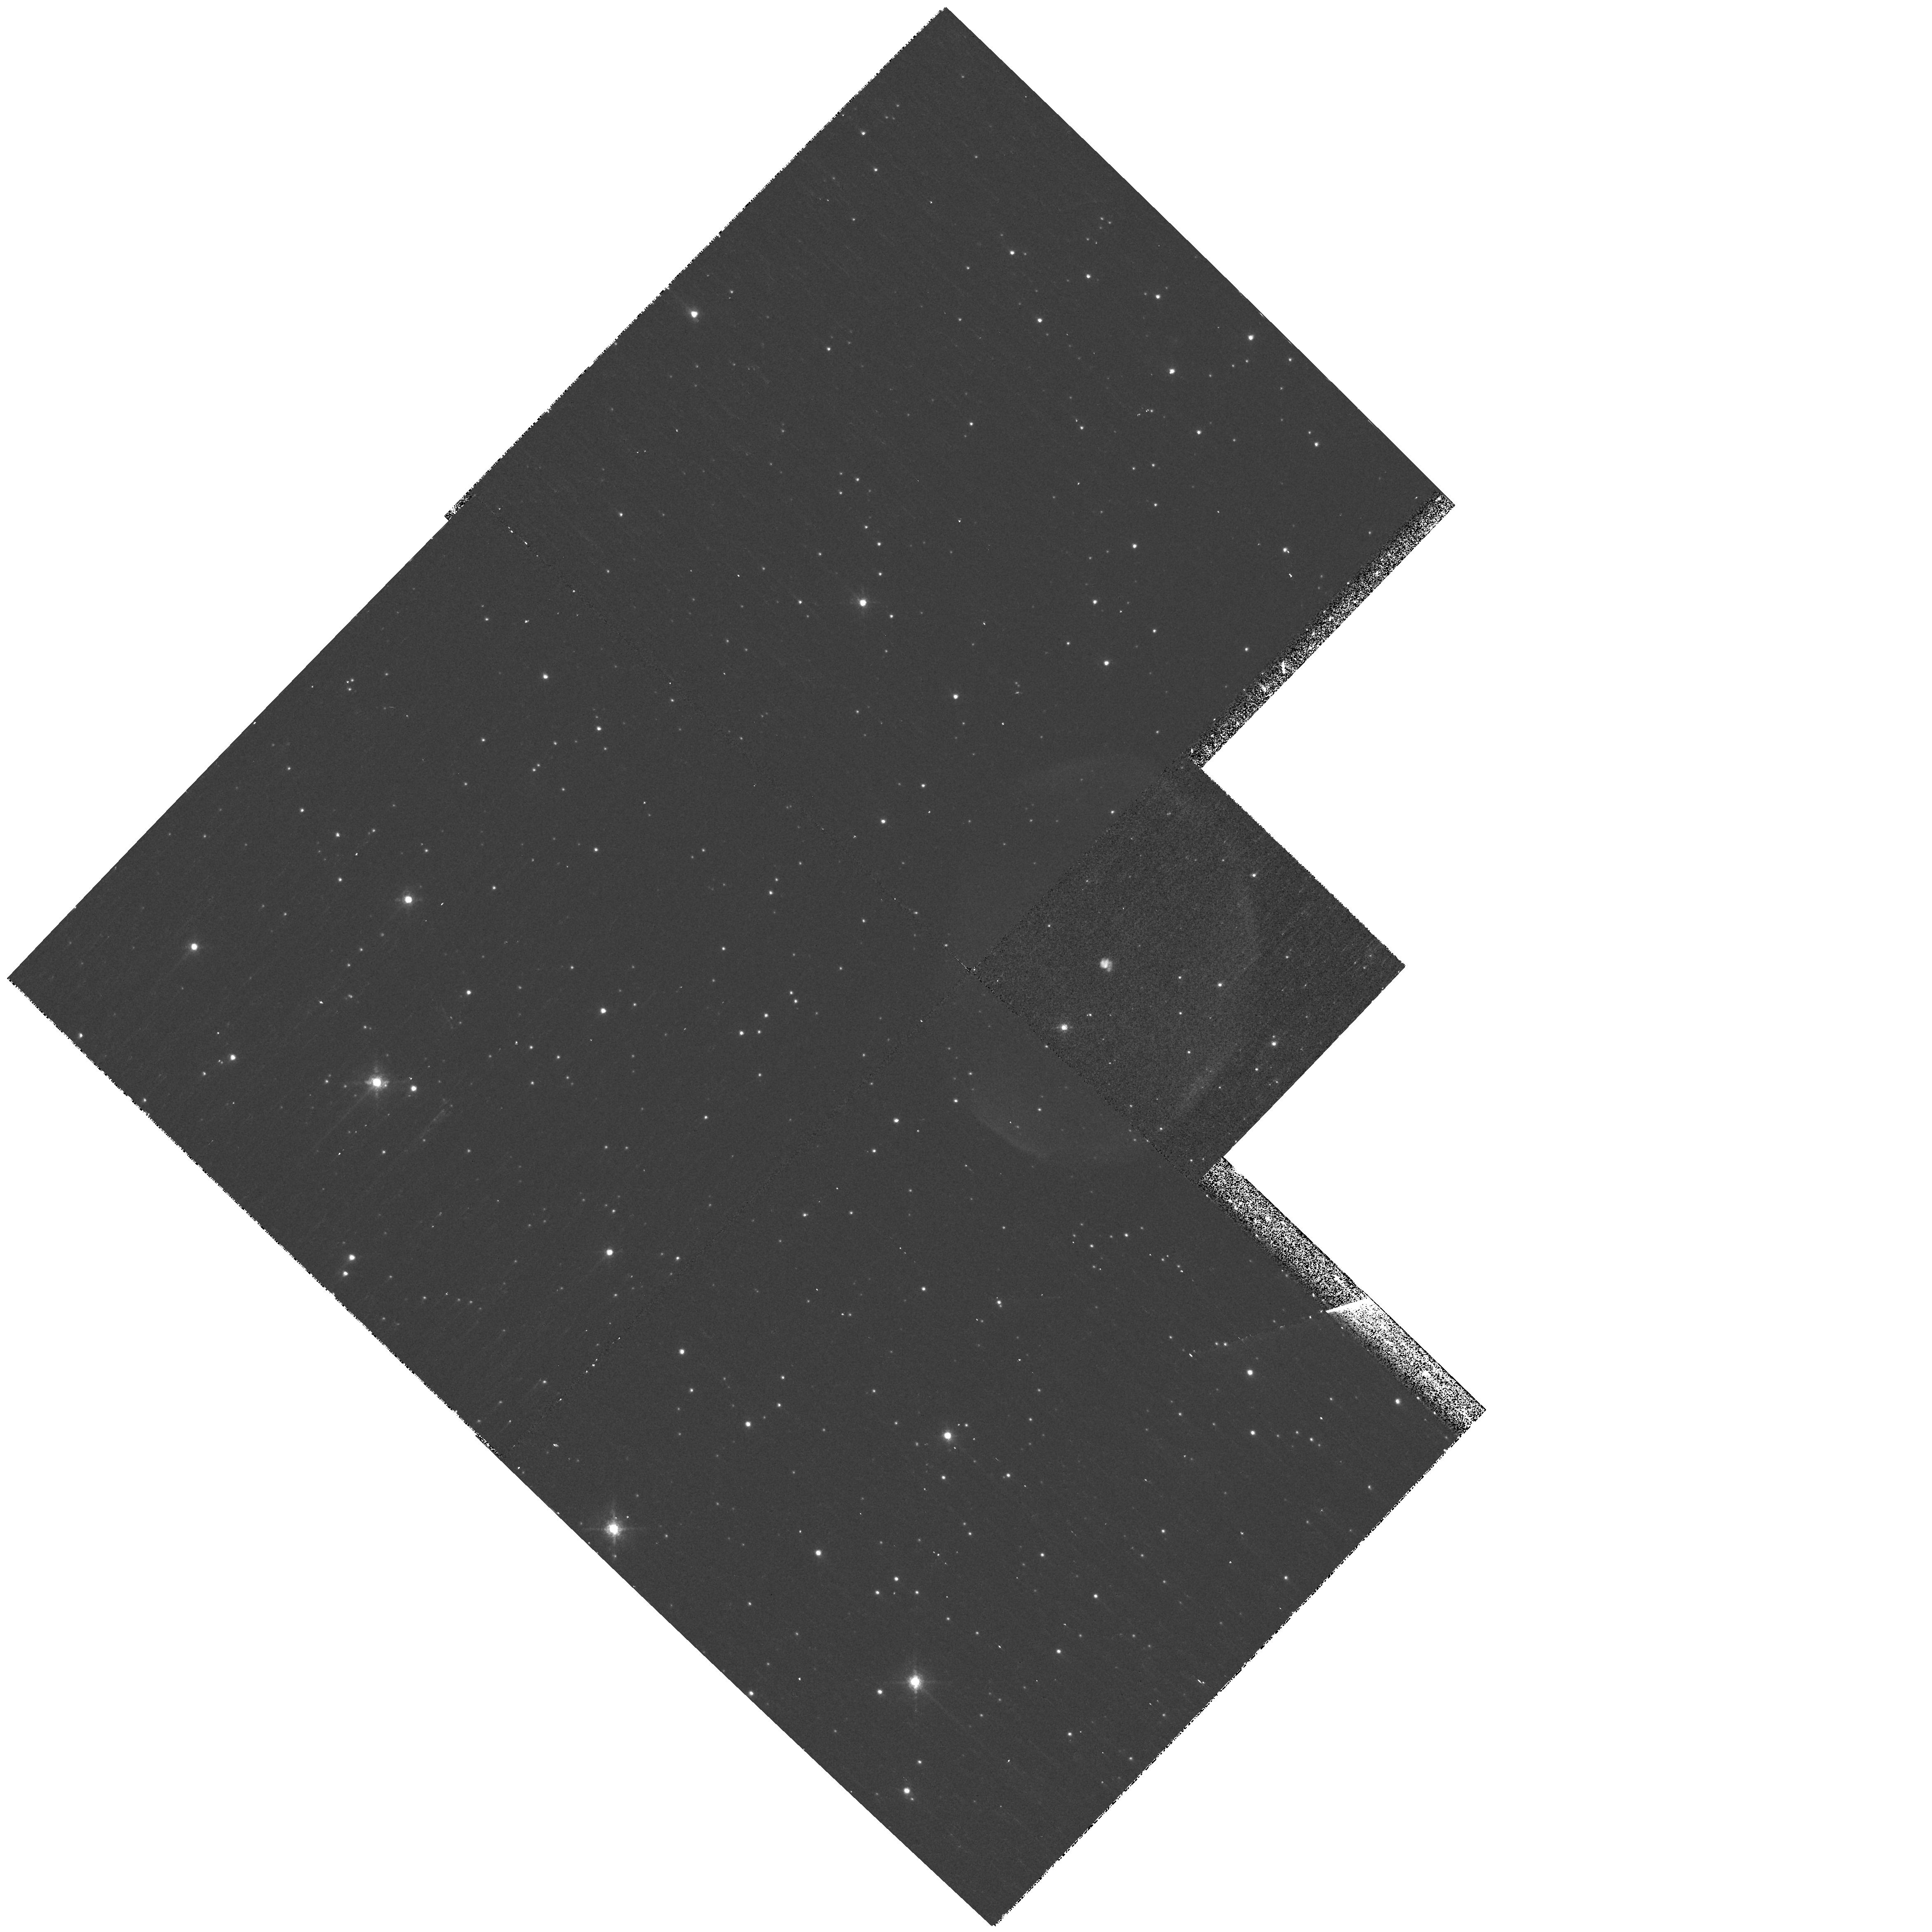
Target: V605-AQL. Instrument: WFPC2/PC. Filter: F658N. Exposure: 20 min. Observation ID: hst_11985_01_wfpc2_pc_f658n_uba801

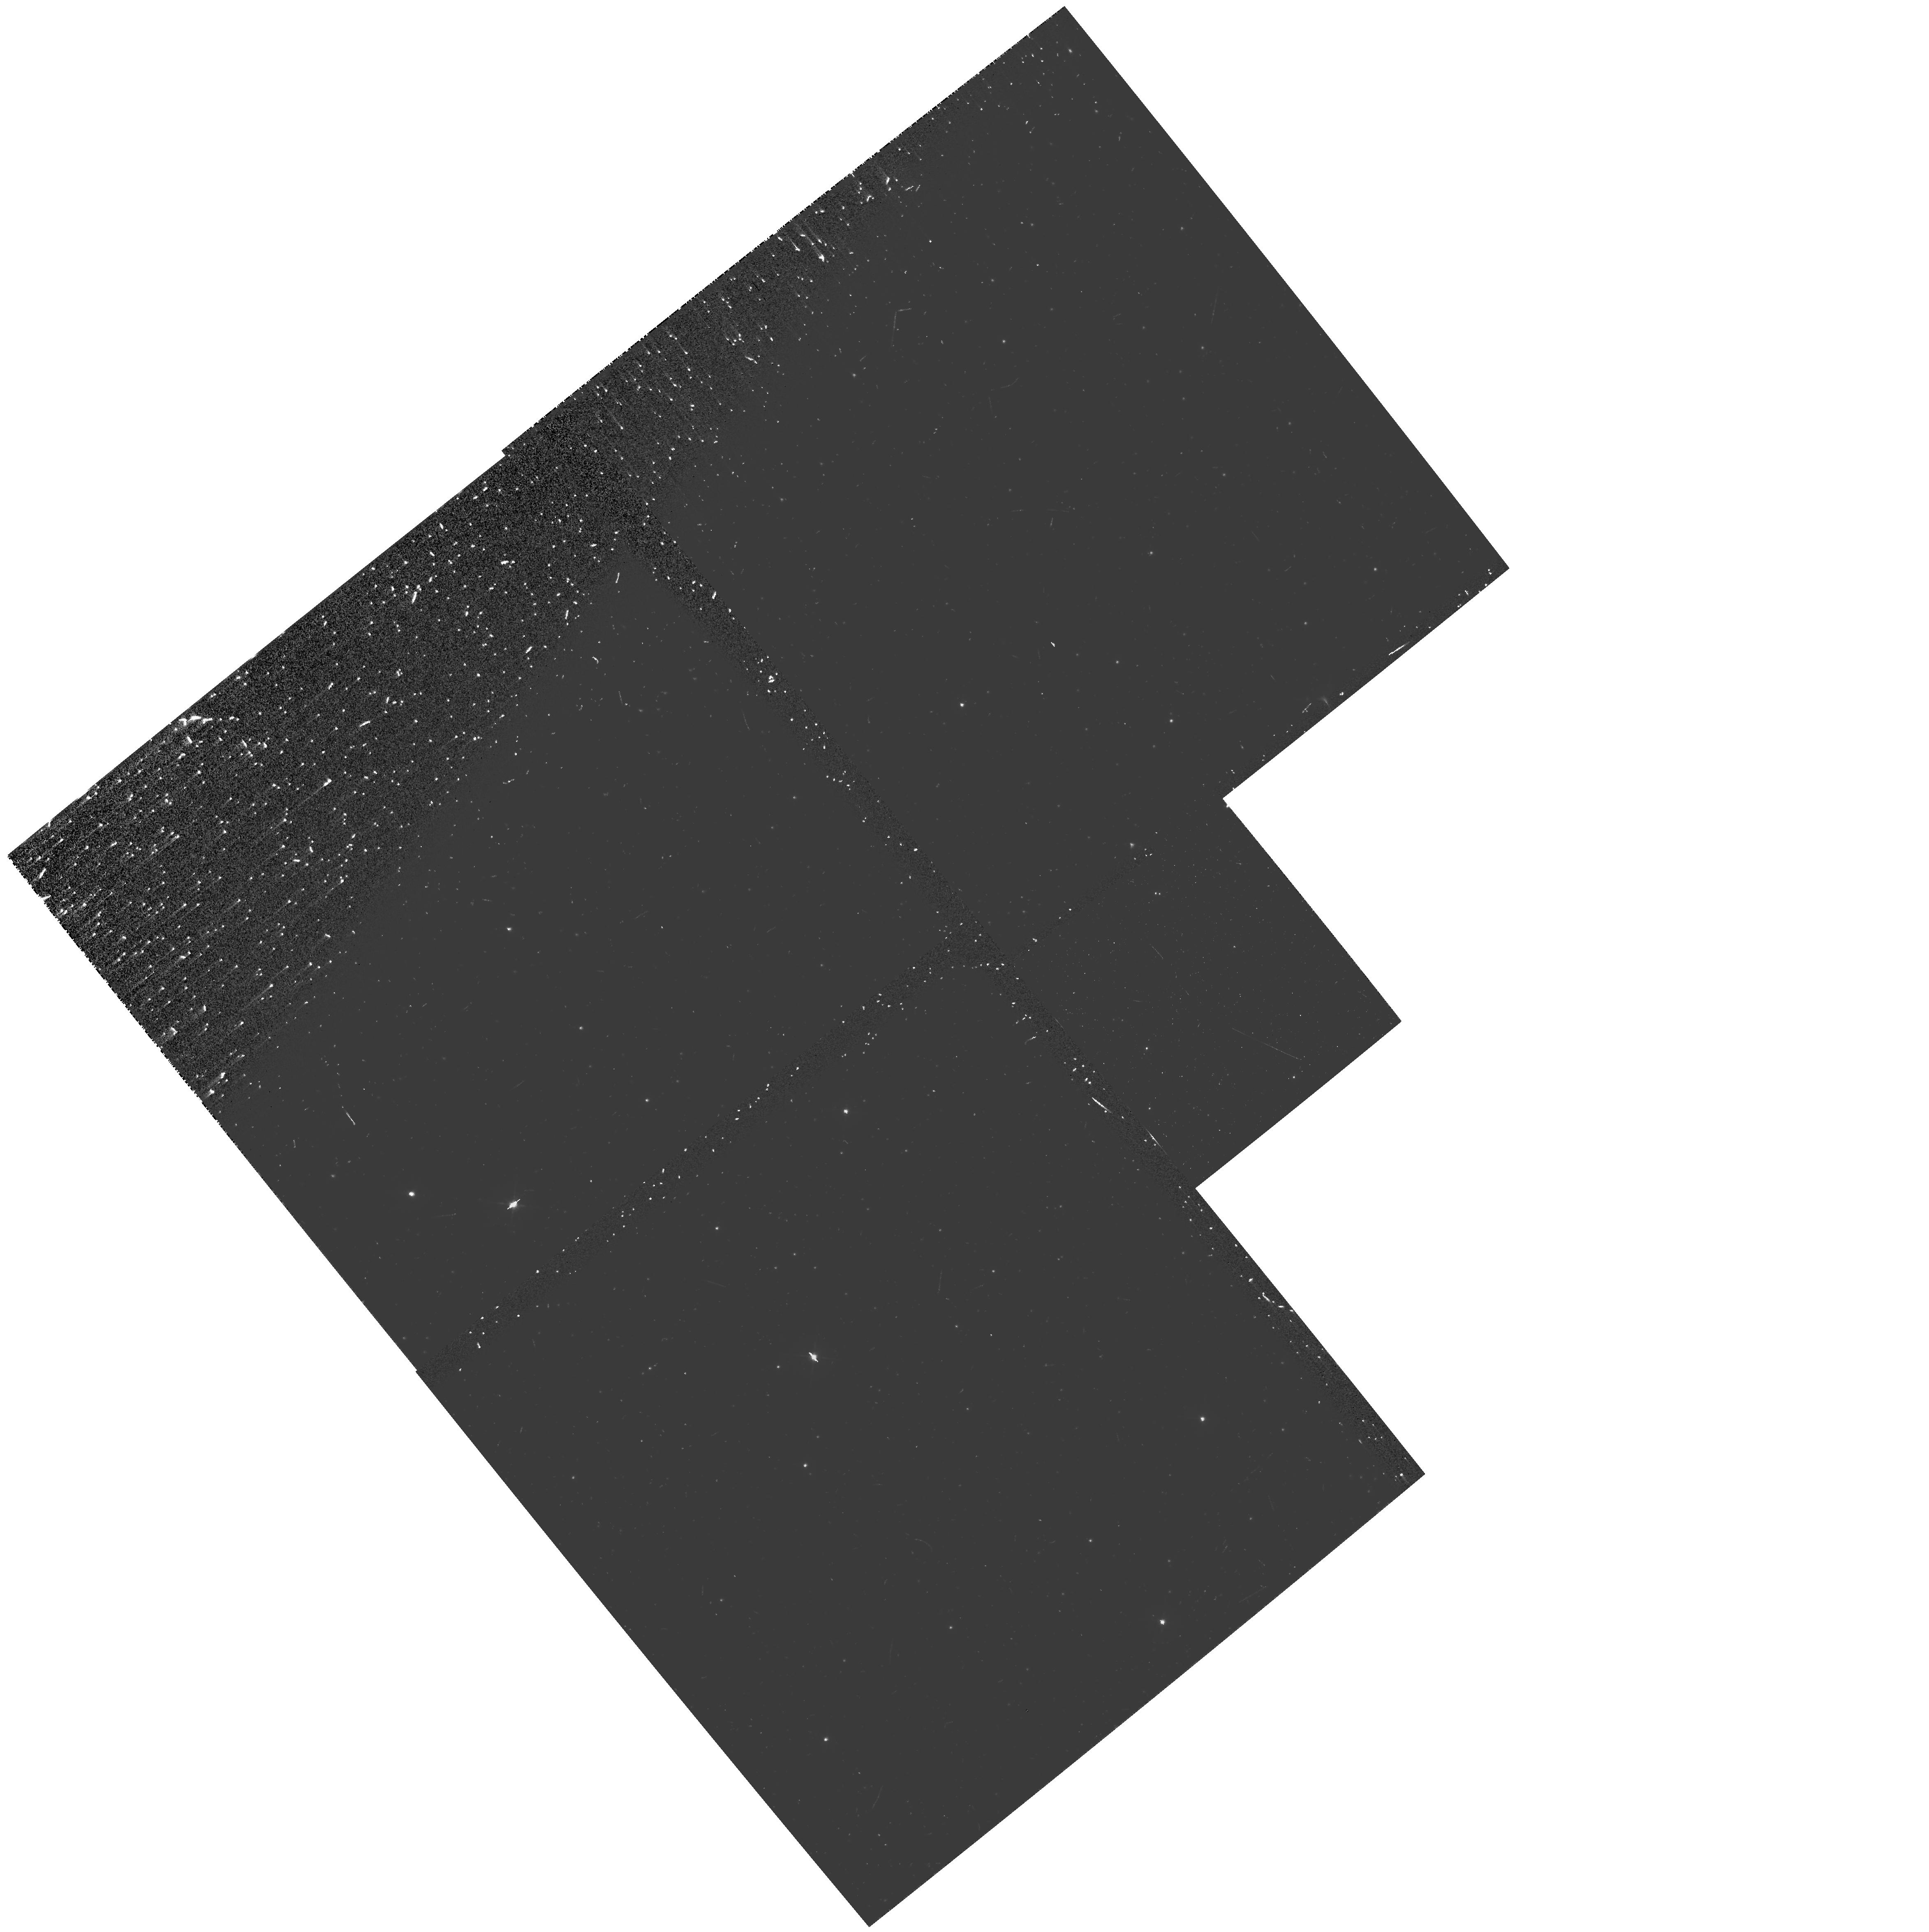
Target: V605-AQL. Instrument: WFPC2/PC. Filter: F547M-POLQP15. Exposure: 17 min. Observation ID: hst_11985_02_wfpc2_pc_f547m-polqp15_uba802

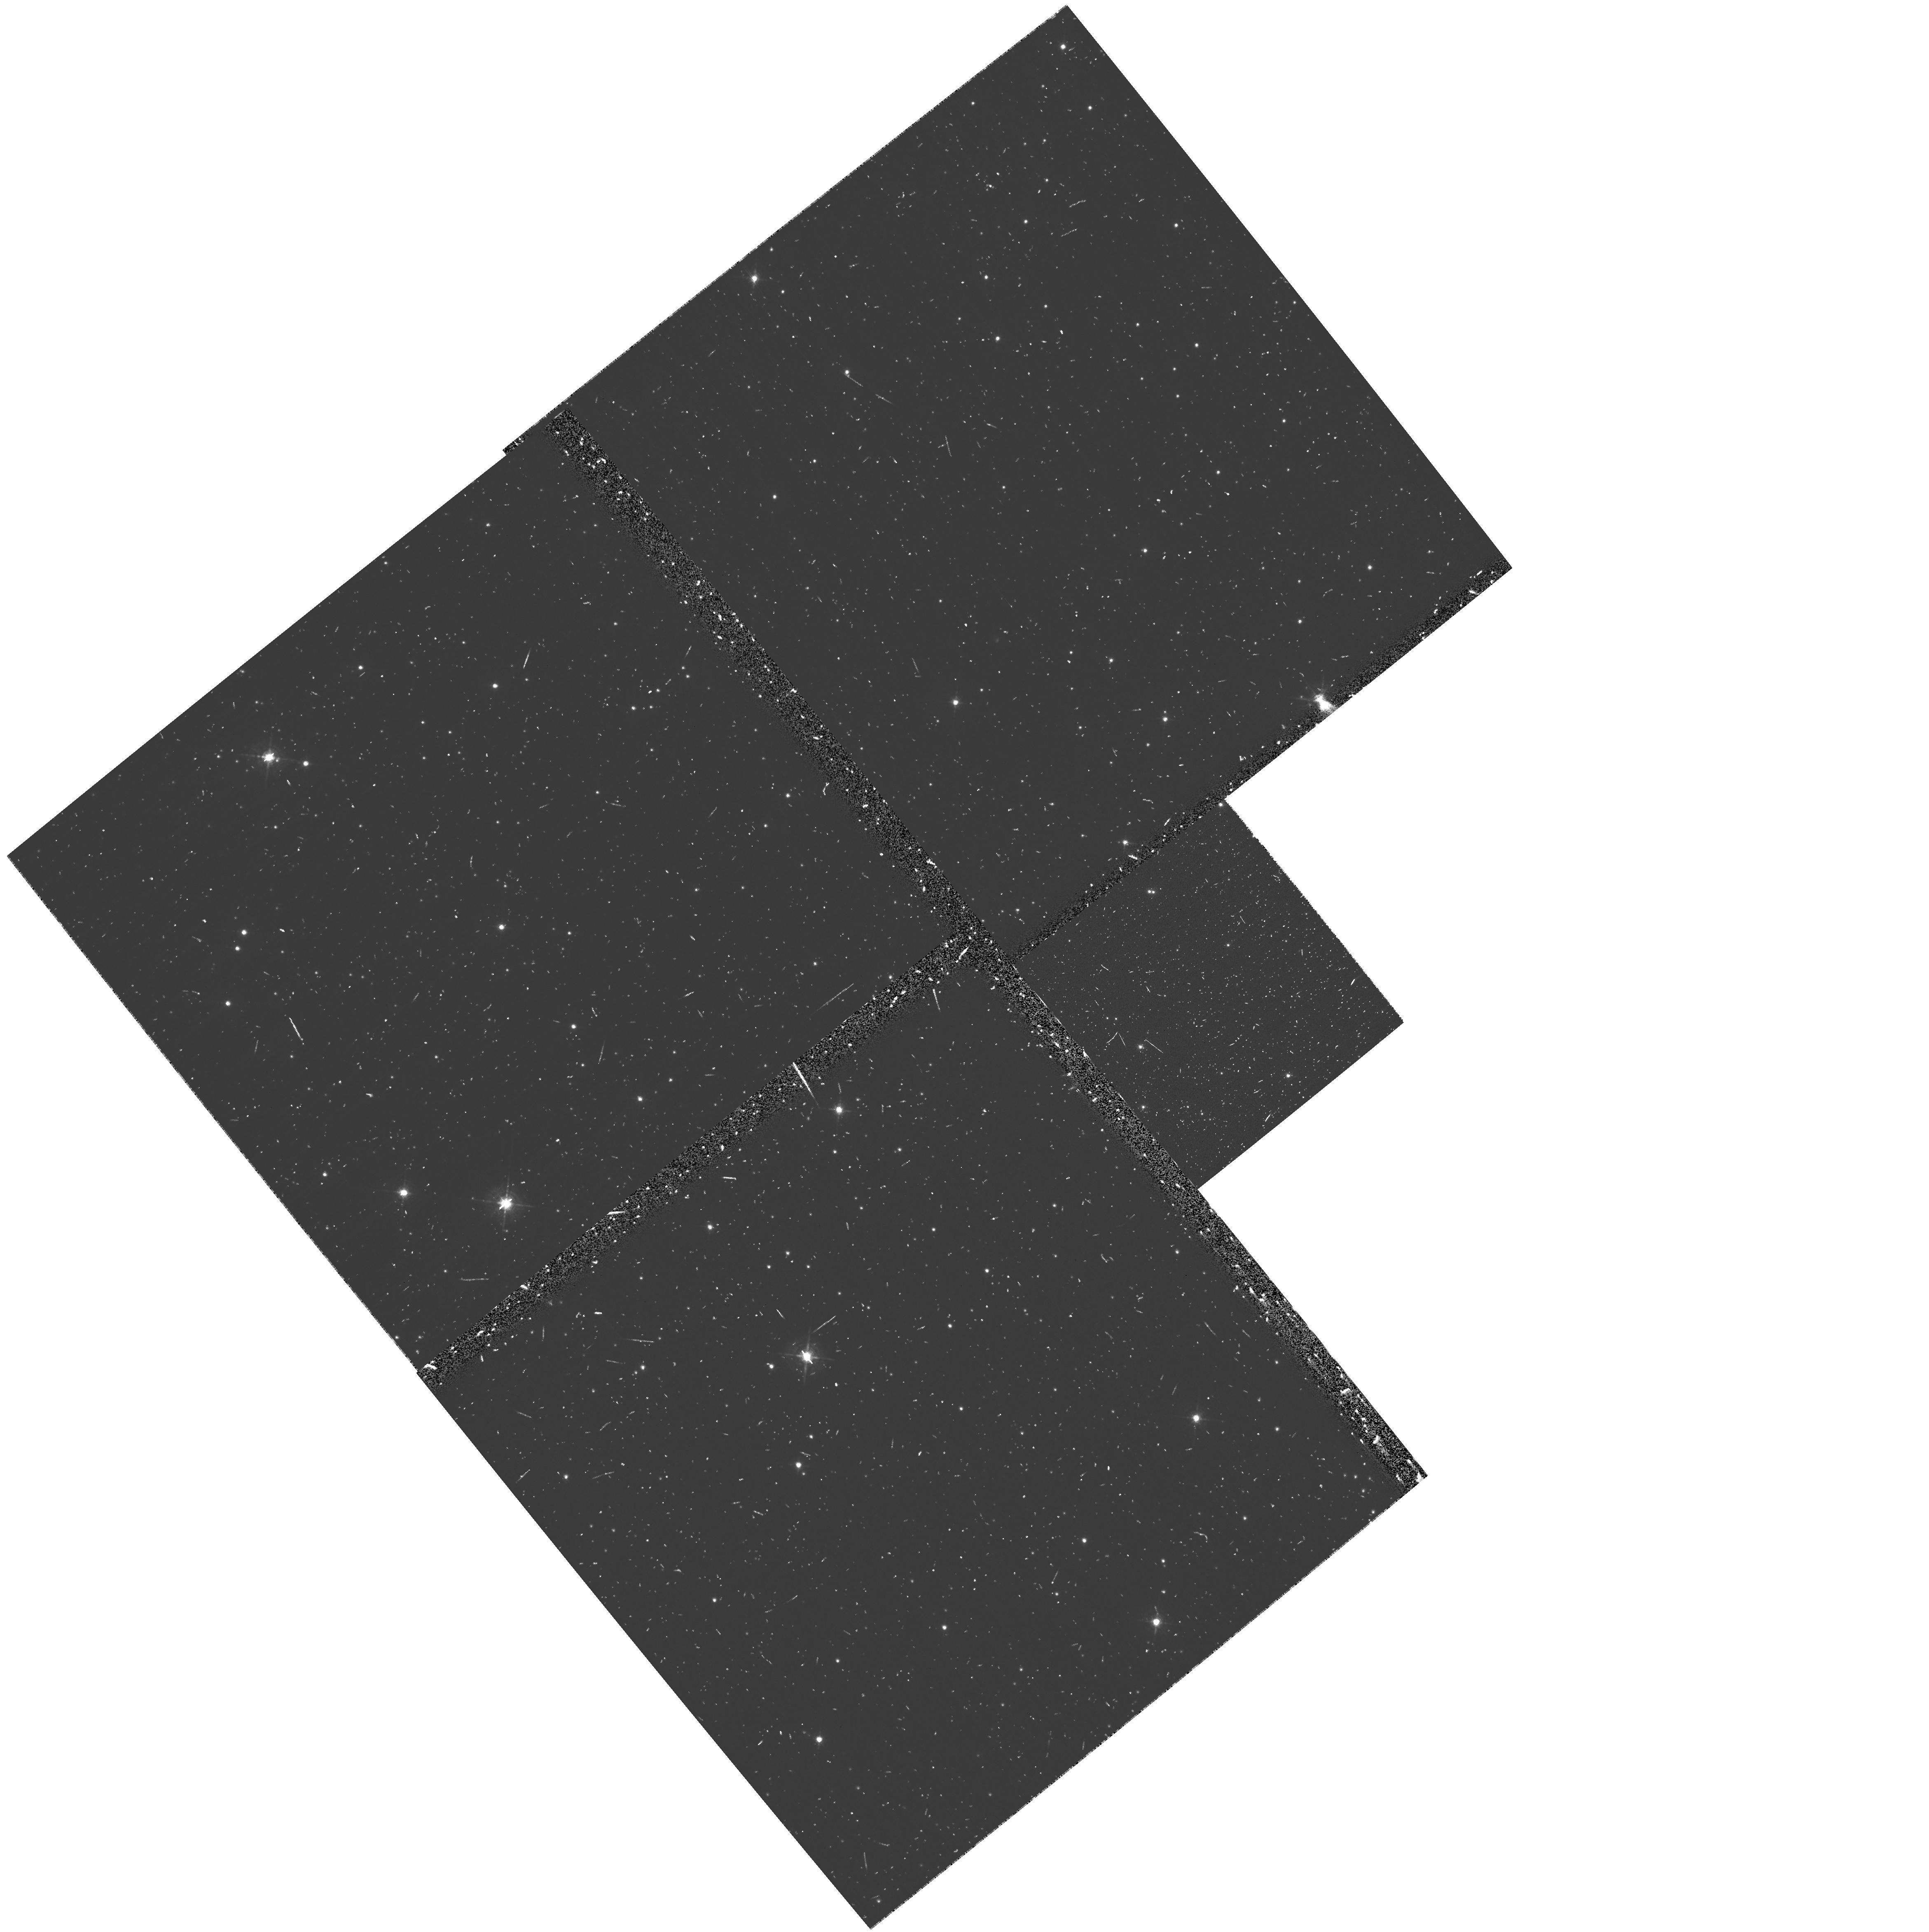
Target: V605-AQL. Instrument: WFPC2/PC. Filter: F547M. Exposure: 17 min. Observation ID: uba80402n

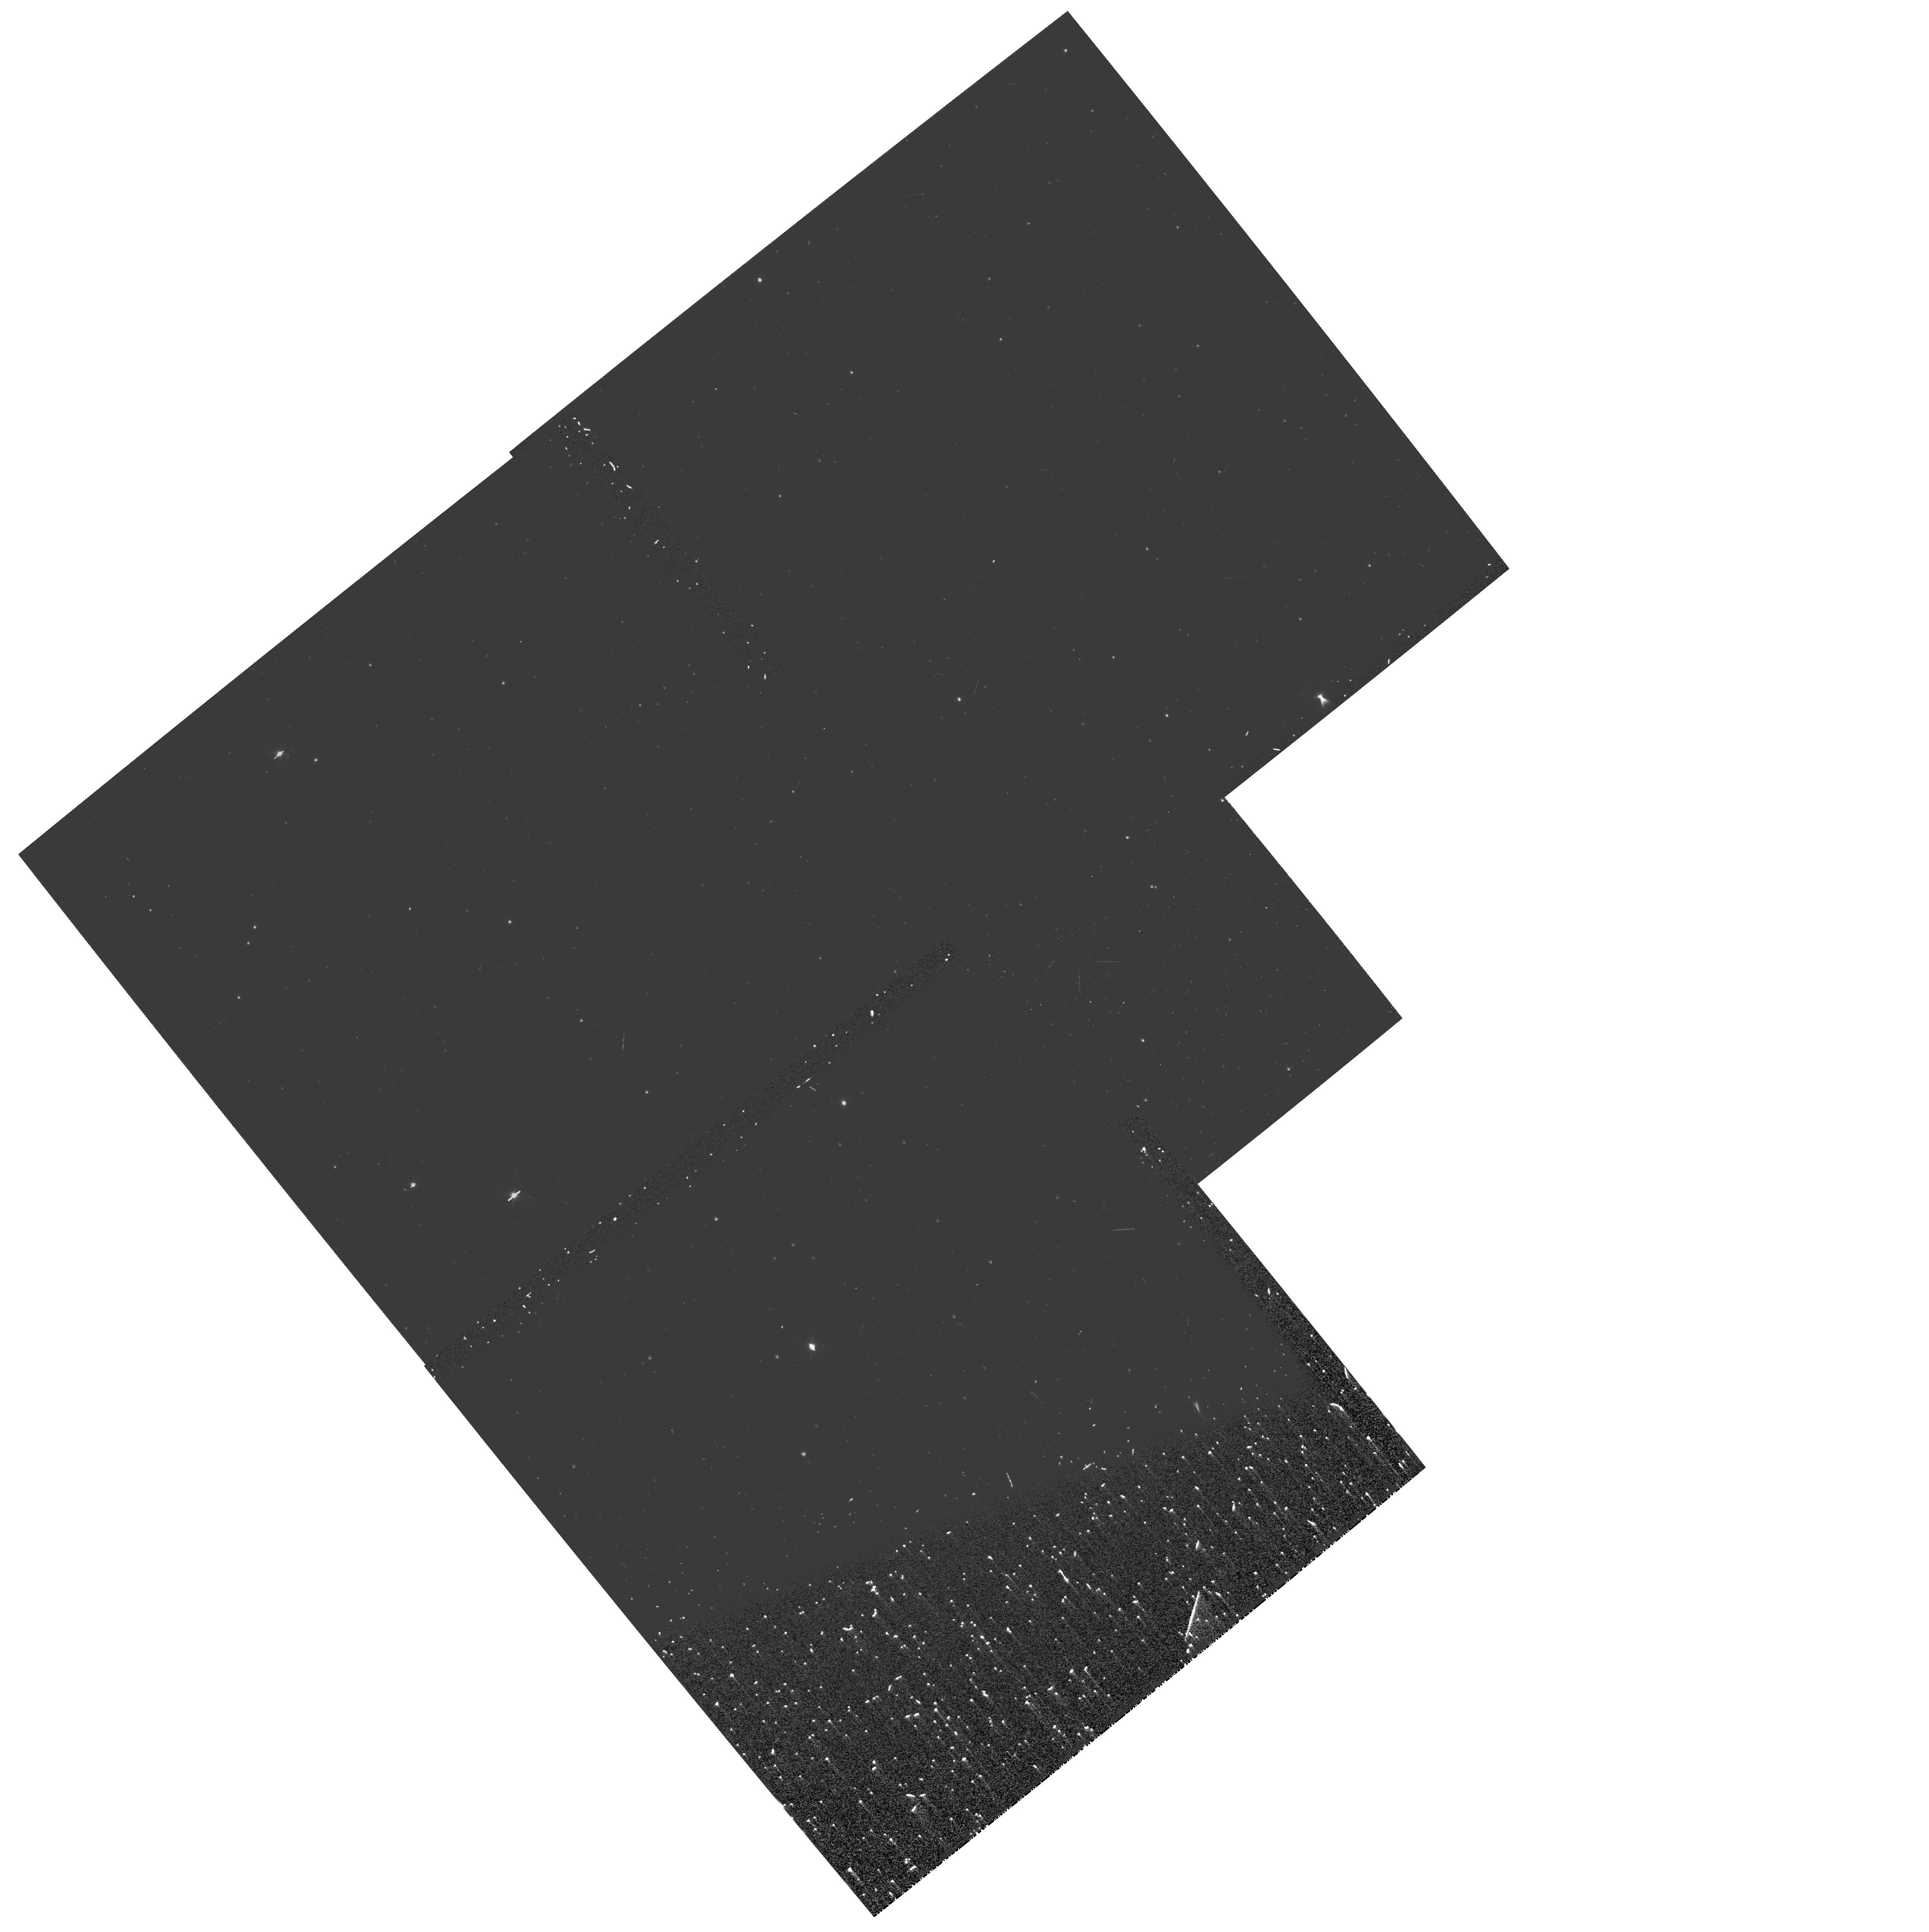
Target: V605-AQL. Instrument: WFPC2/PC. Filter: F547M-POLQN18. Exposure: 17 min. Observation ID: hst_11985_02_wfpc2_pc_f547m-polqn18_uba802

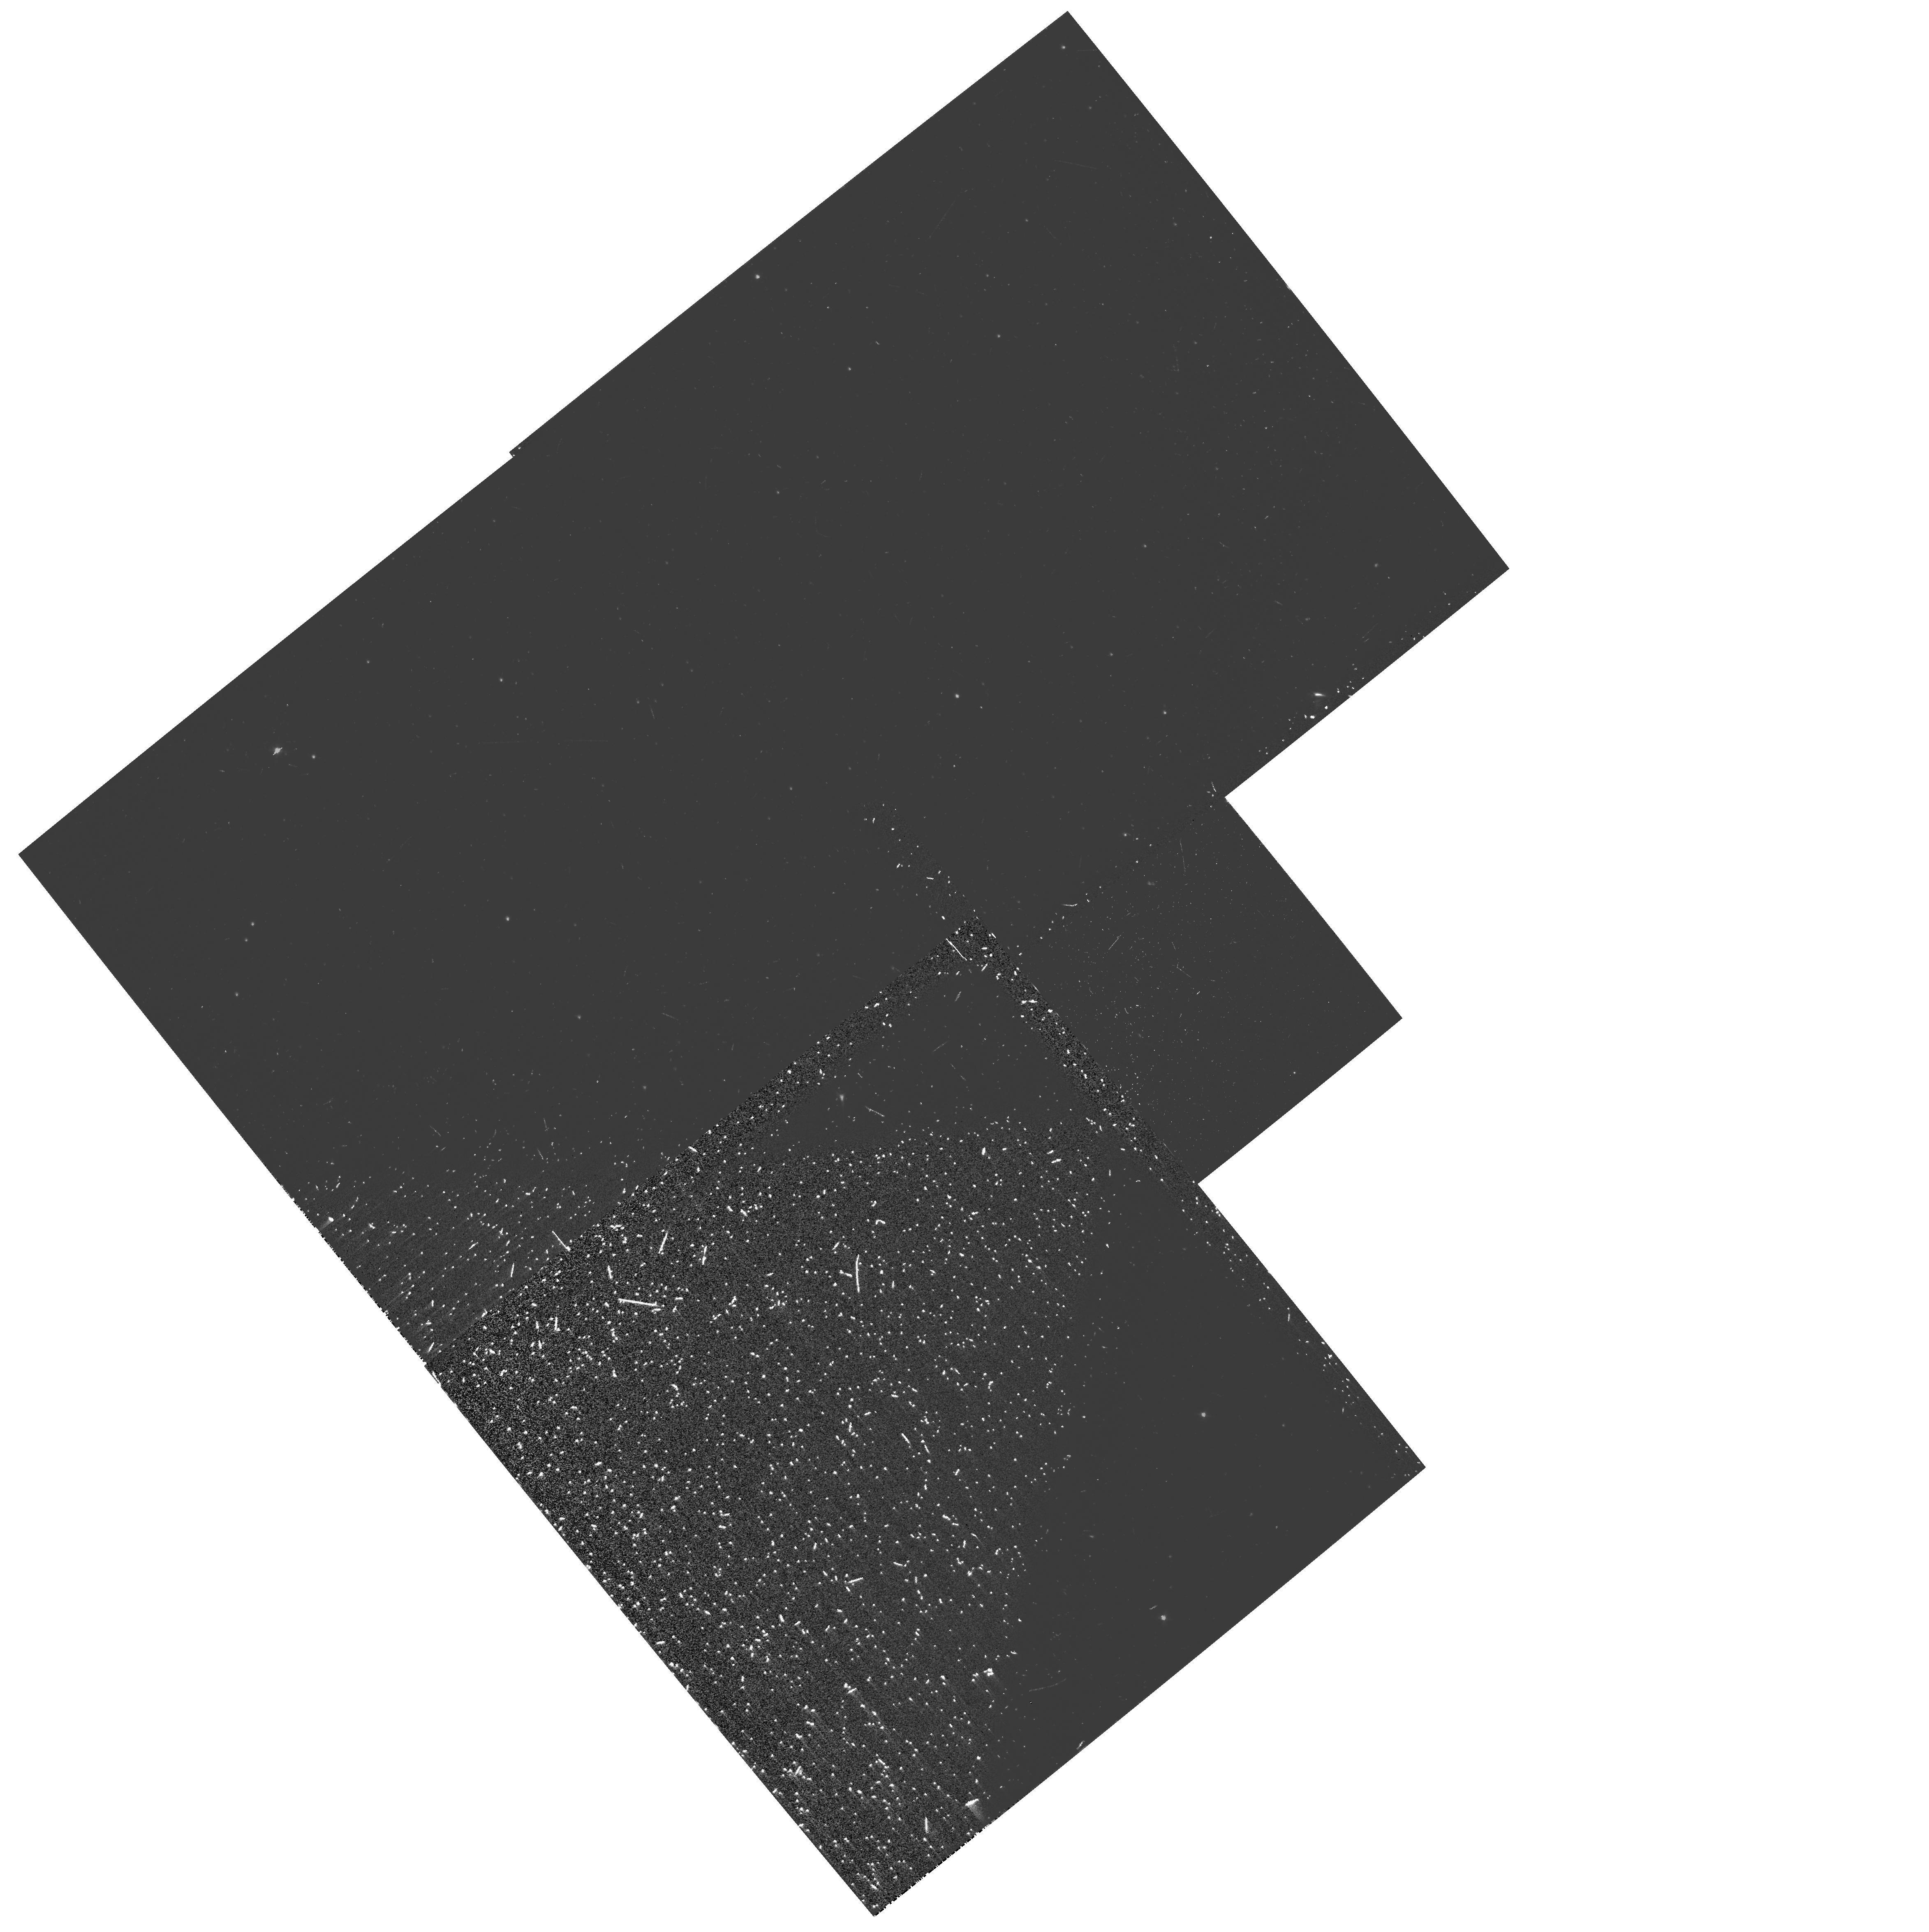
Target: V605-AQL. Instrument: WFPC2/PC. Filter: F547M-POLQN33. Exposure: 18 min. Observation ID: hst_11985_02_wfpc2_pc_f547m-polqn33_uba802

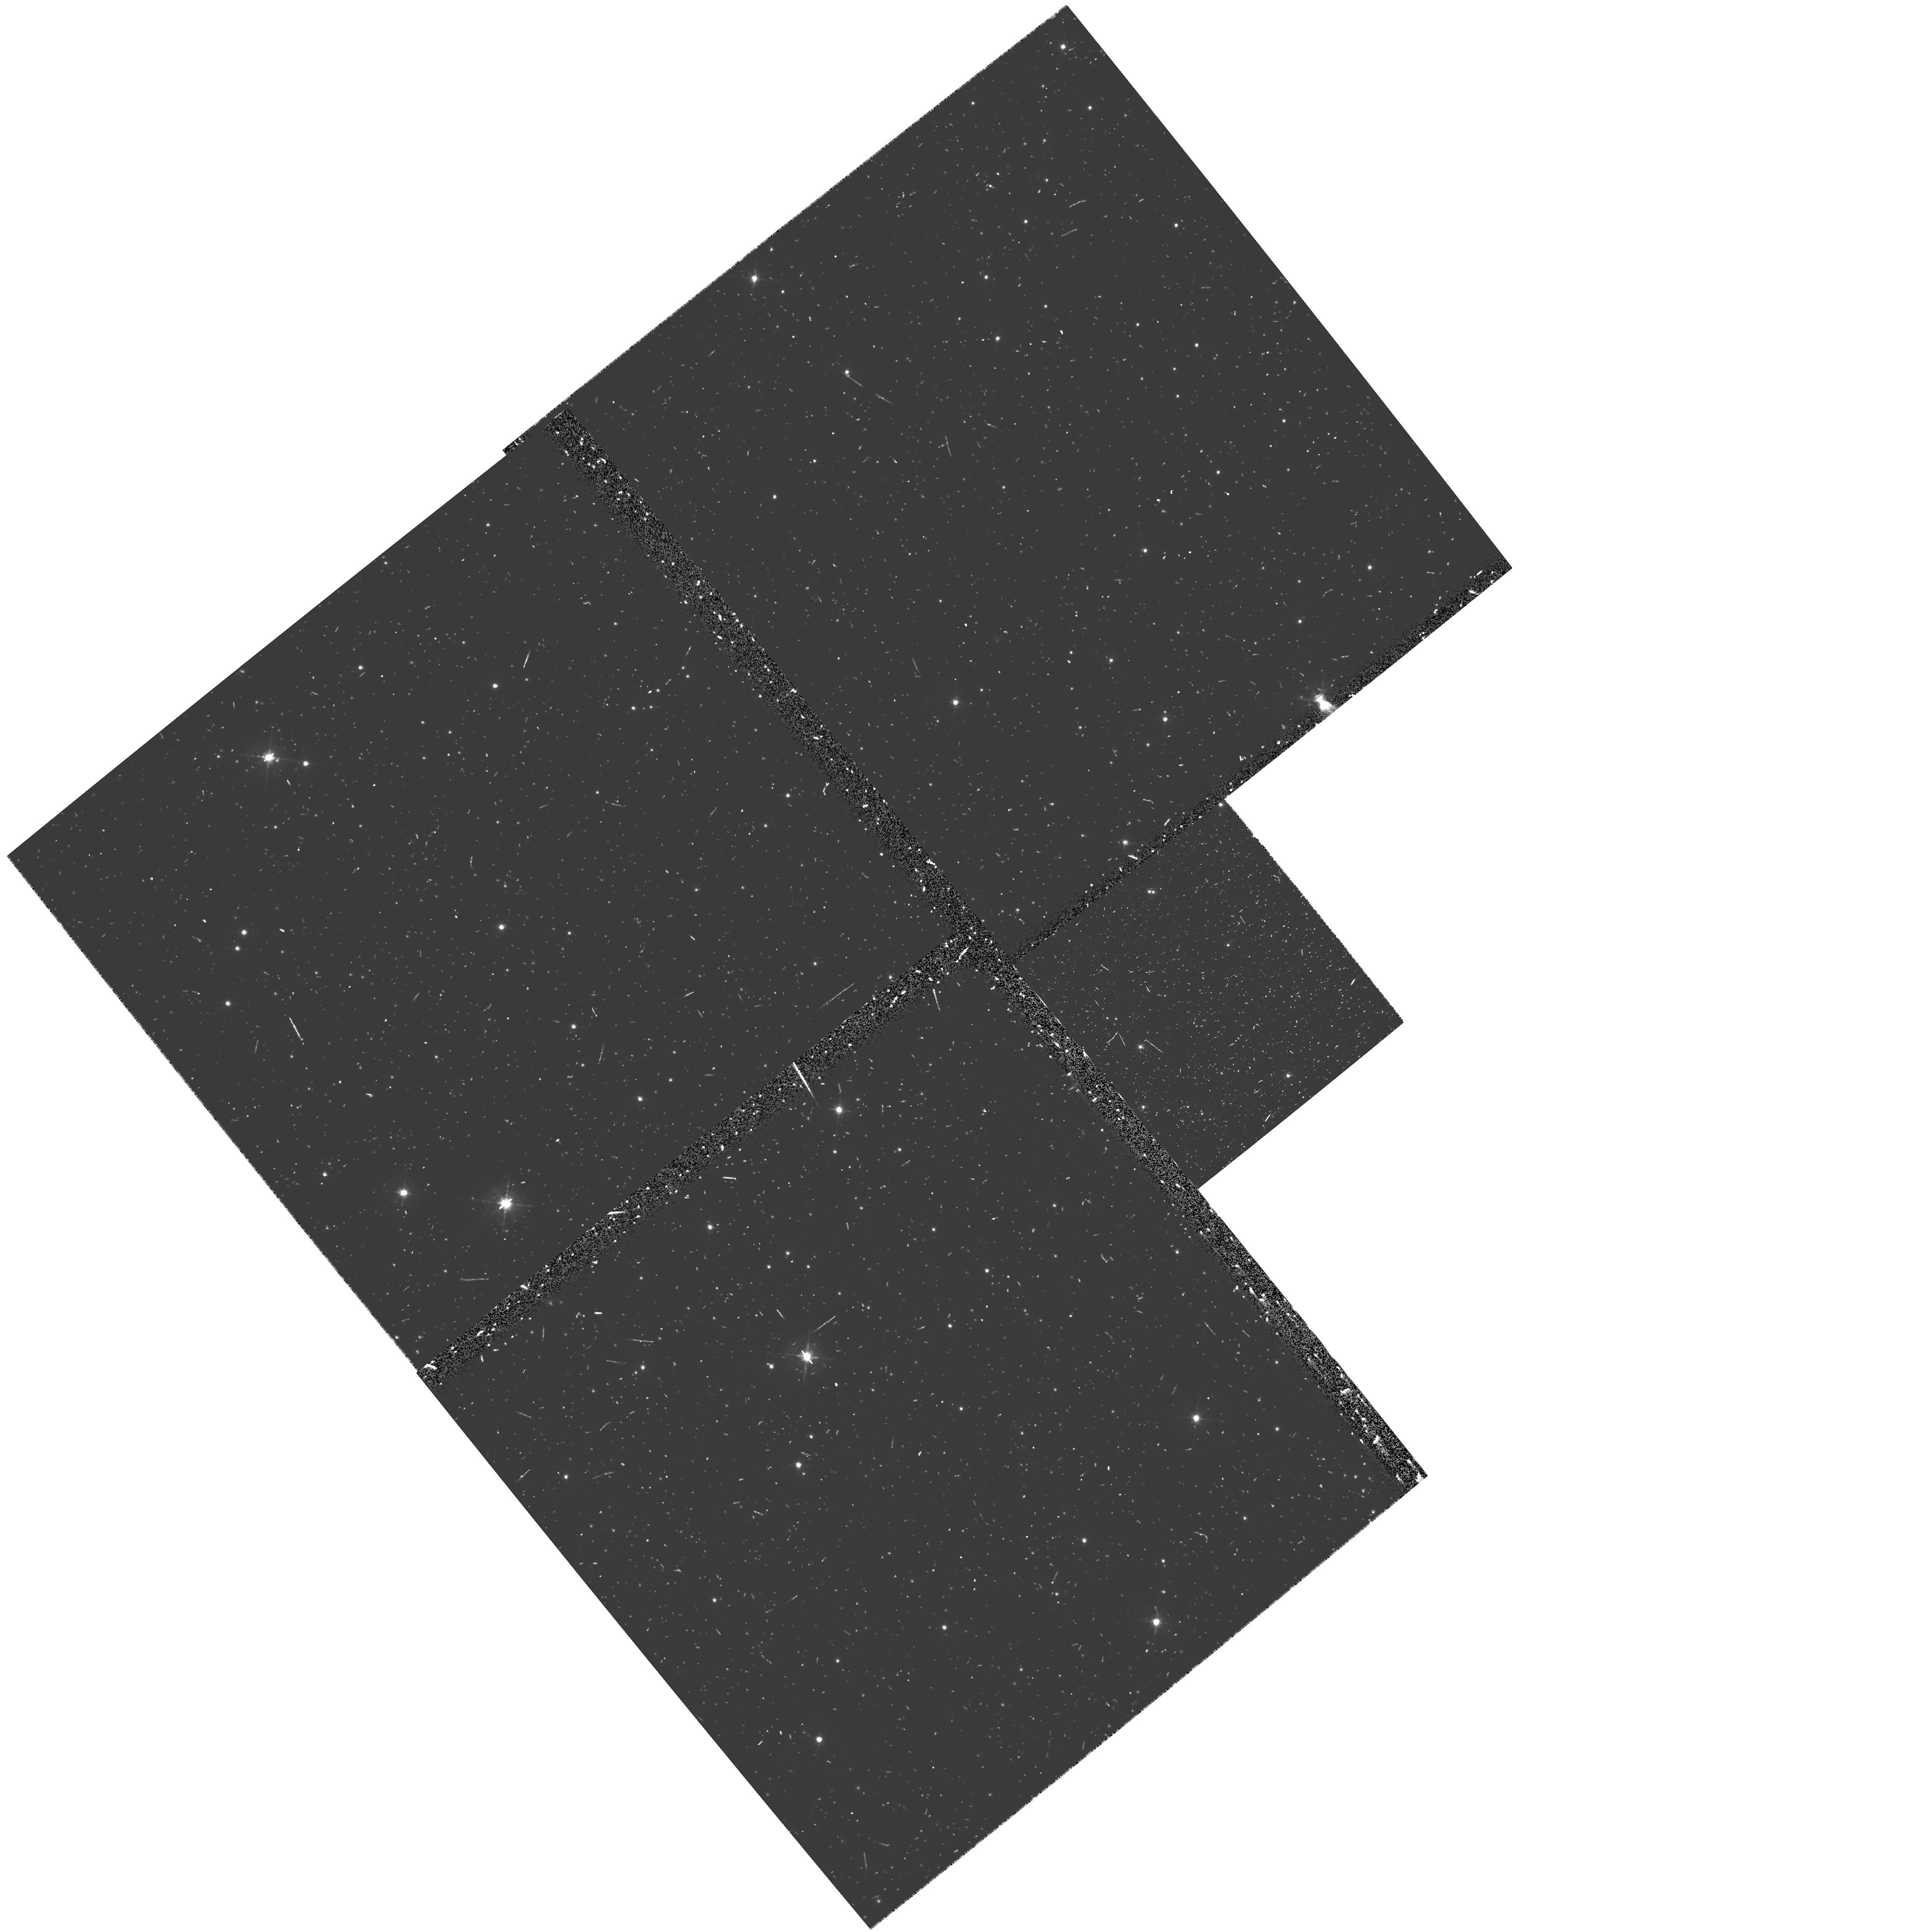
Target: V605-AQL. Instrument: WFPC2/PC. Filter: F547M-POLQ. Exposure: 17 min. Observation ID: hst_11985_04_wfpc2_pc_f547m-polq_uba804

Polarimetric WFPC2 Imaging of the Dust Torus around the Born-Again Star V605 Aquilae (PI: Clayton, Geoffrey C.)

We propose the first WFPC2 polarimetric imaging of the ejecta surrounding the helium shell final flash (FF) star V605 Aql. Polarimetry is a novel, little-used capability of WFPC2, which can provide confirmation of our proposed morphology of the compact ejecta.. Evolutionary models suggest that V605 Aql is experiencing a very late and very fast thermal pulse. Its evolution from a PN central star on the white-dwarf cooling track, to a cool luminous giant, and then back again, took place in only a few decades or less. V605 Aql, central star of the large, faint, and old planetary nebula A 58, has evolved from a hot central star before the 20th century, to Teff = 5000 K in 1921, and back to 95, 000 K at the present time. A compact, but resolved, dusty nebula lies at the site of V605 Aql. In addition to an extremely hydrogen-deficient nebular emission spectrum, this knot shows stellar features, even though no star-like object is seen within the knot. Therefore, we are probably seeing light from the star scattered around the edge of a thick dust torus viewed nearly edge-on, ejected during the FF event in the early 20th century. Why a star that had already reached the top of the white-dwarf cooling track, and then expanded to become a red giant again, would be capable of such non-spherical ejection is one of the leading mysteries in late stellar evolution. We will use the high resolution of the WFPC2 PC chip to investigate the nature of the V605 Aql torus, employing filters that isolate nebular emission lines. The novel feature of our program is polarimetric imaging in the WF2 chip, using a filter that isolates scattered starlight and rejects nebular emission. If our model is correct, this scattered starlight will be very highly polarized. We will also measure the angular expansion rate of the central knot to constrain the distance. V605 Aql is a unique link between the young FF star Sakurai's Object (10 years old), and the extended FF objects A30 and A78 (few 1000 years old).